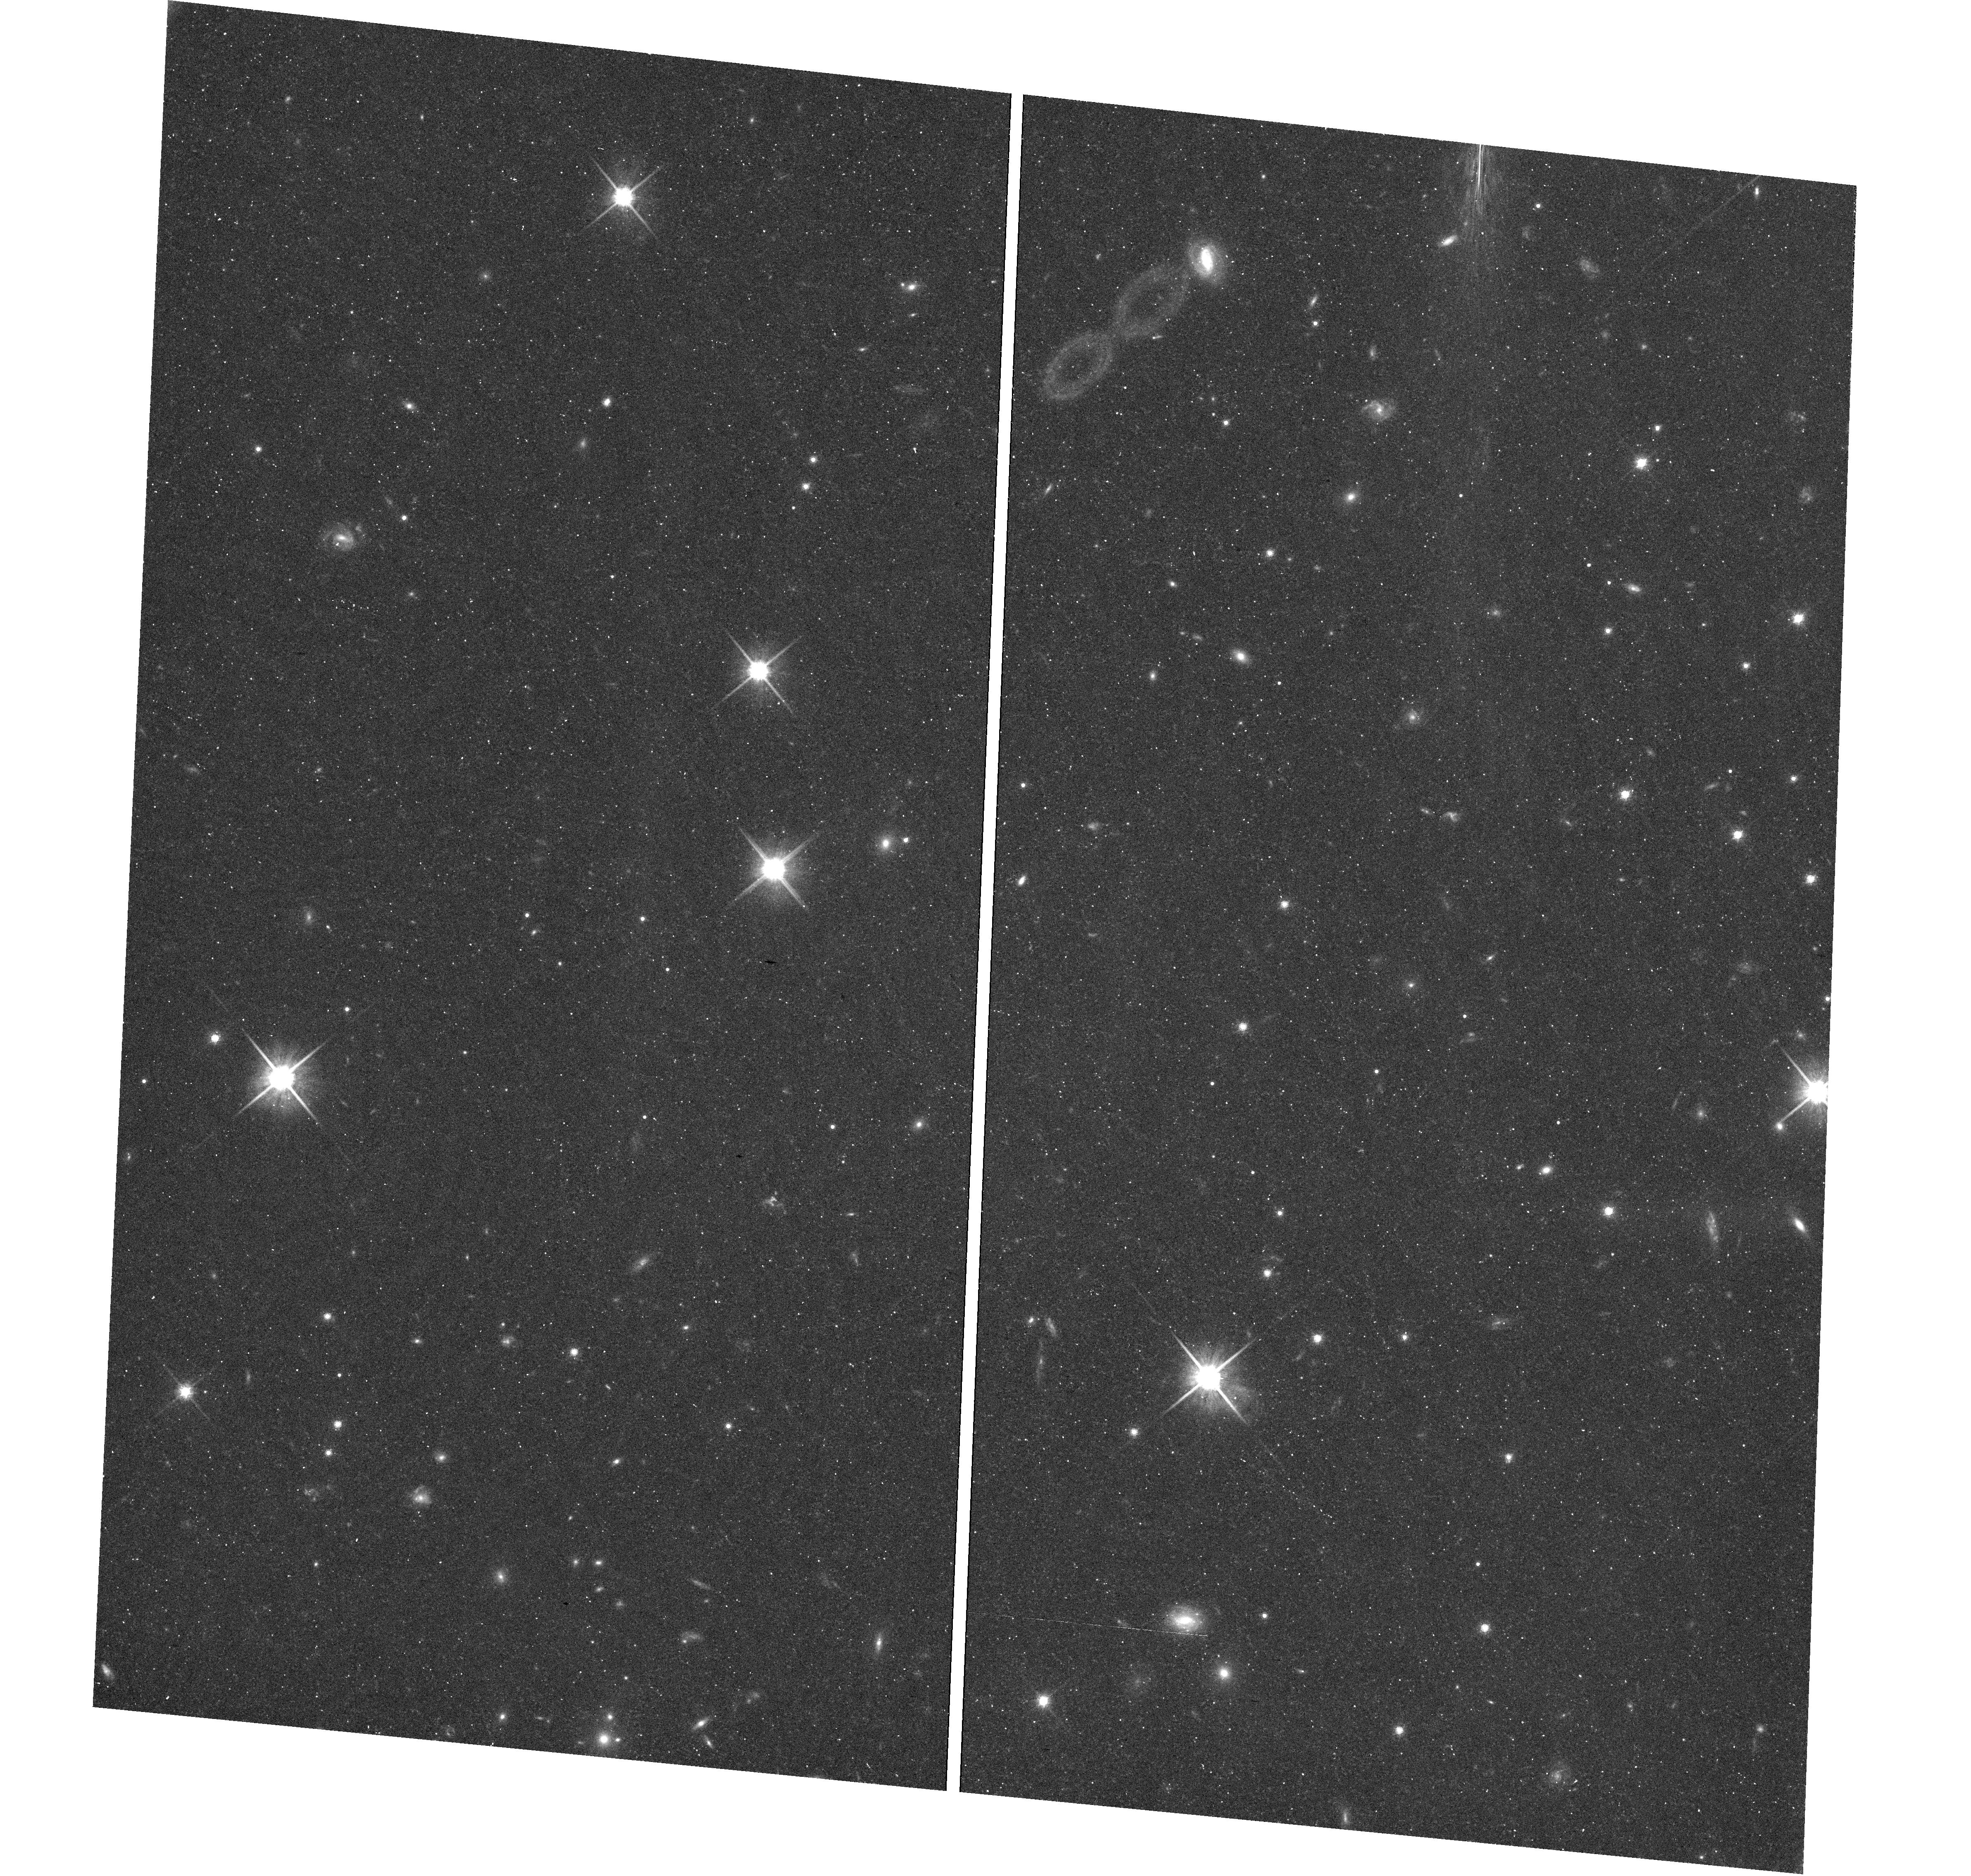
Target: field at RA 338.290°, Dec 31.225°
Instrument: WFC3/UVIS
Filter: F814W
Exposure: 36 min
Observation ID: hst_13739_35_wfc3_uvis_f814w_icnb35

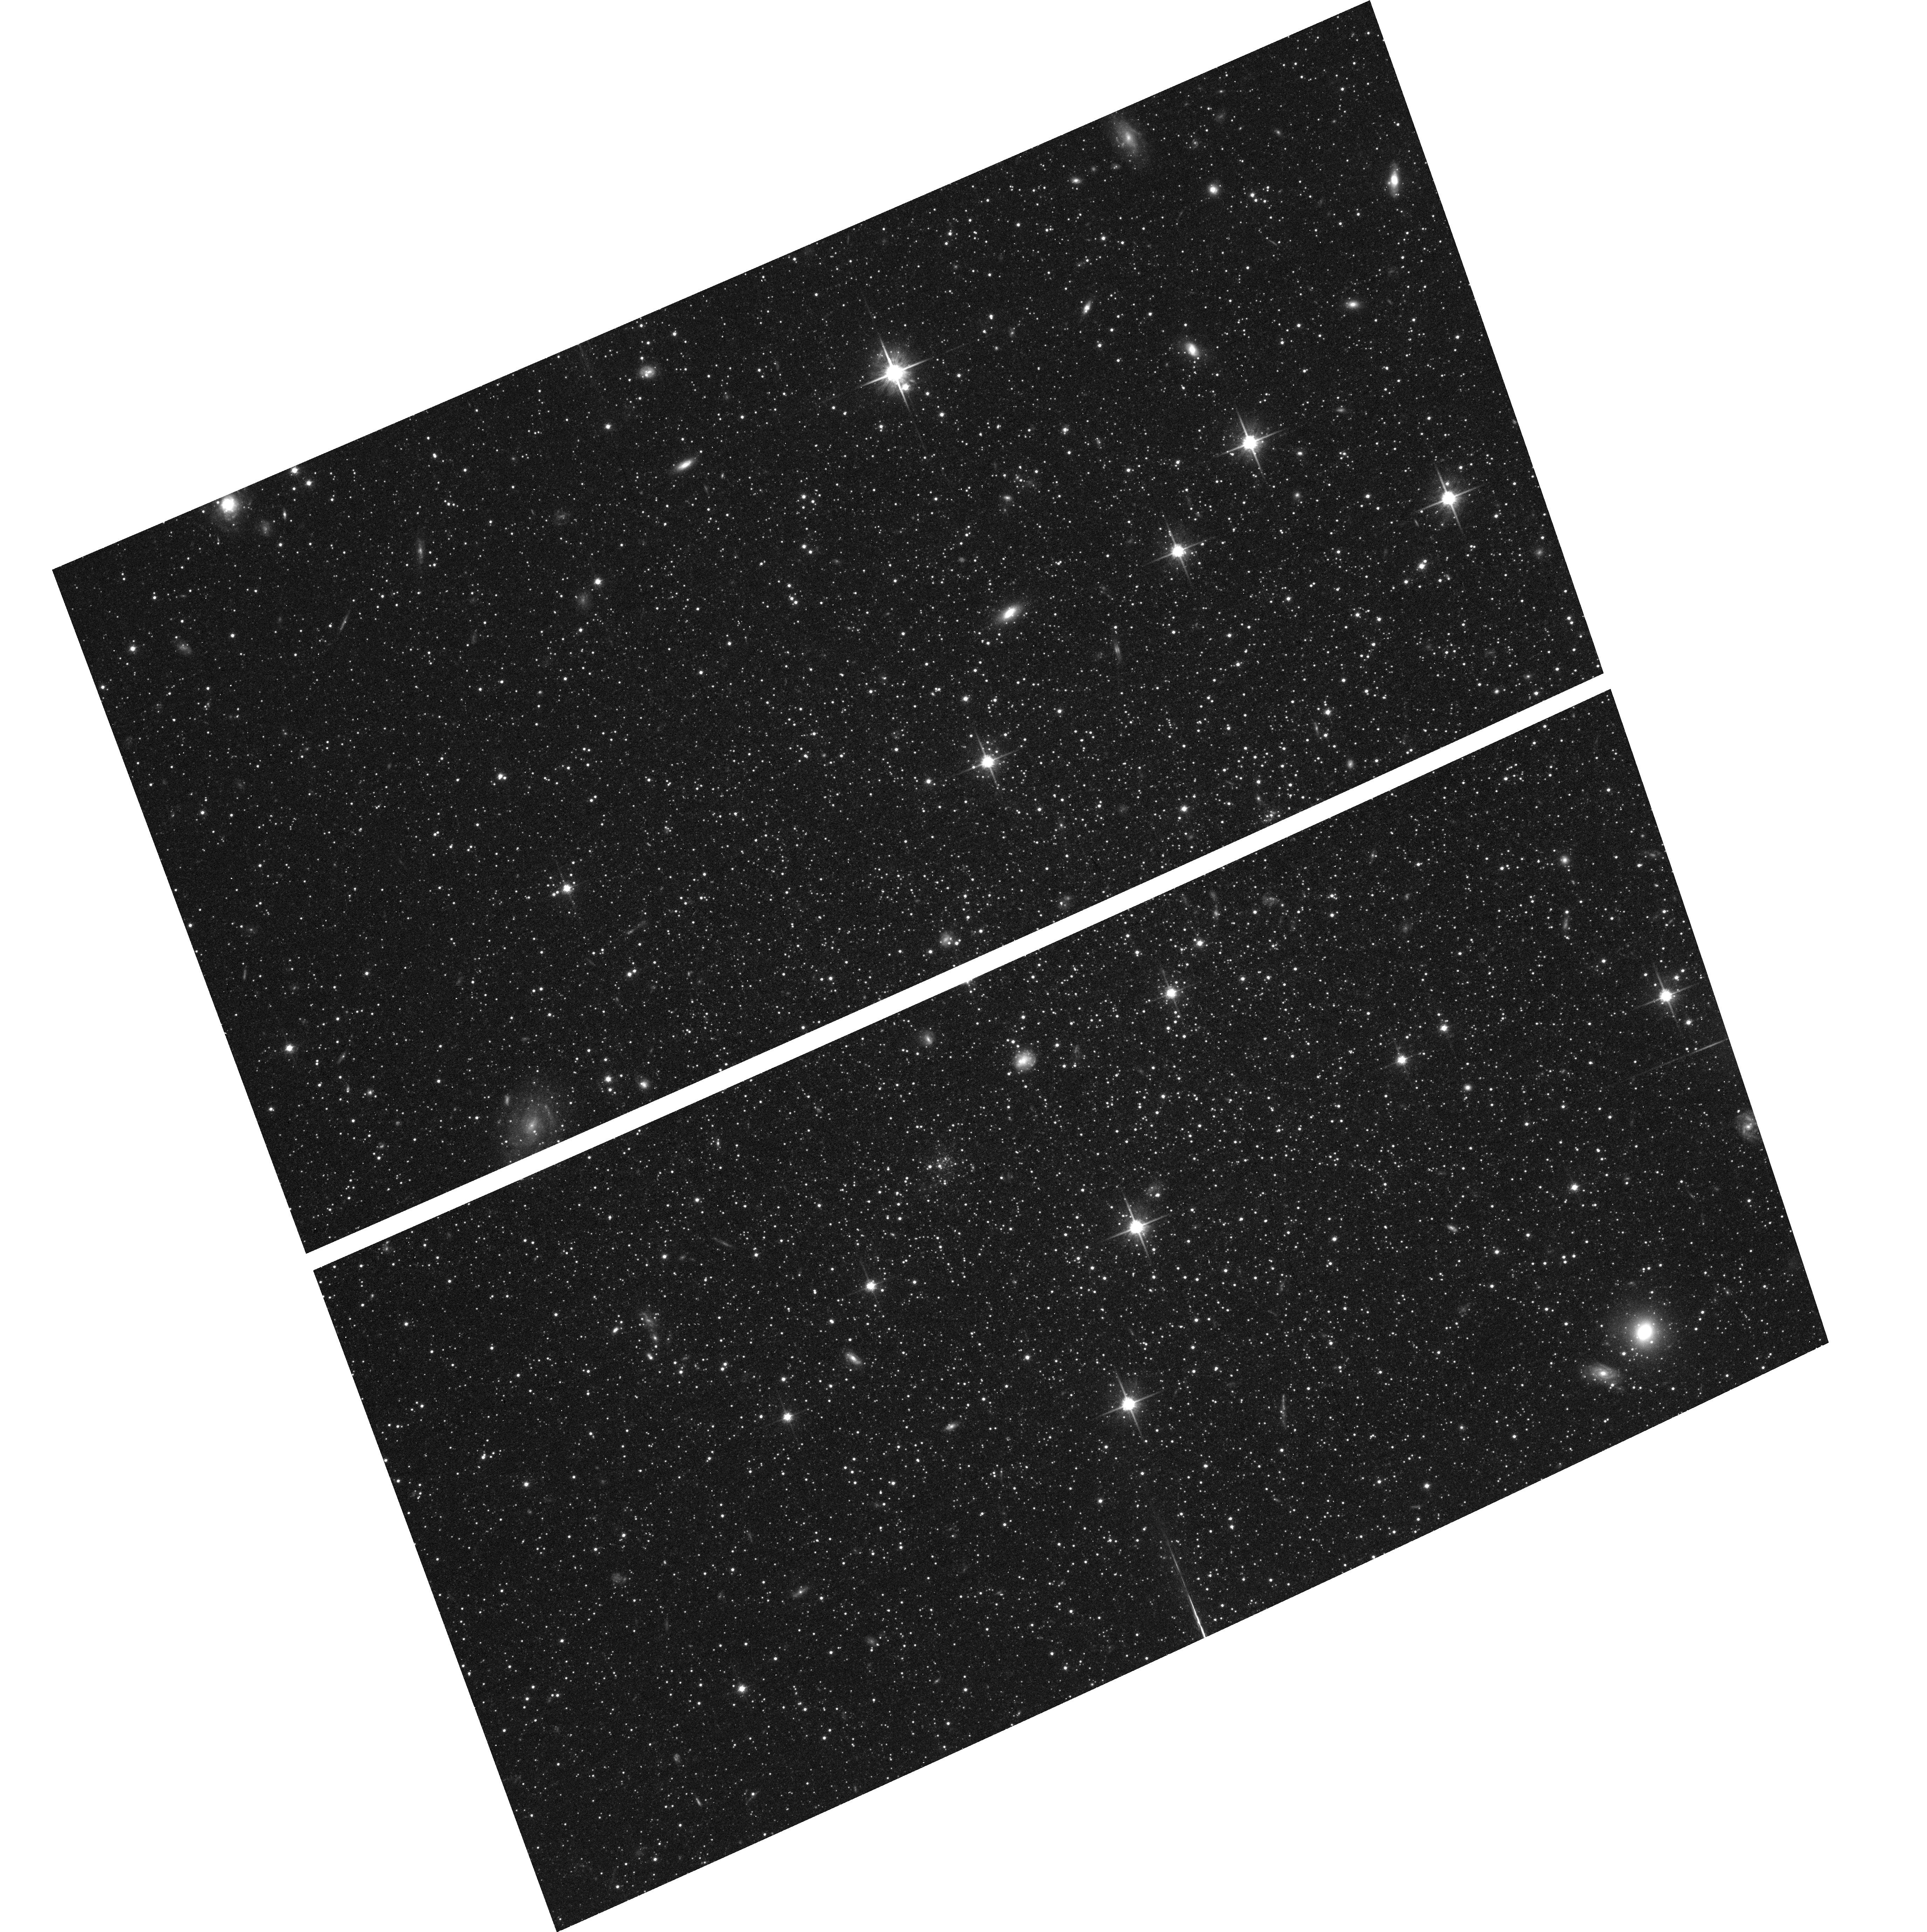
Target: ANDROMEDA-I
Instrument: ACS/WFC
Filter: F814W
Exposure: 35 min
Observation ID: hst_13739_11_acs_wfc_f814w_jcnb11

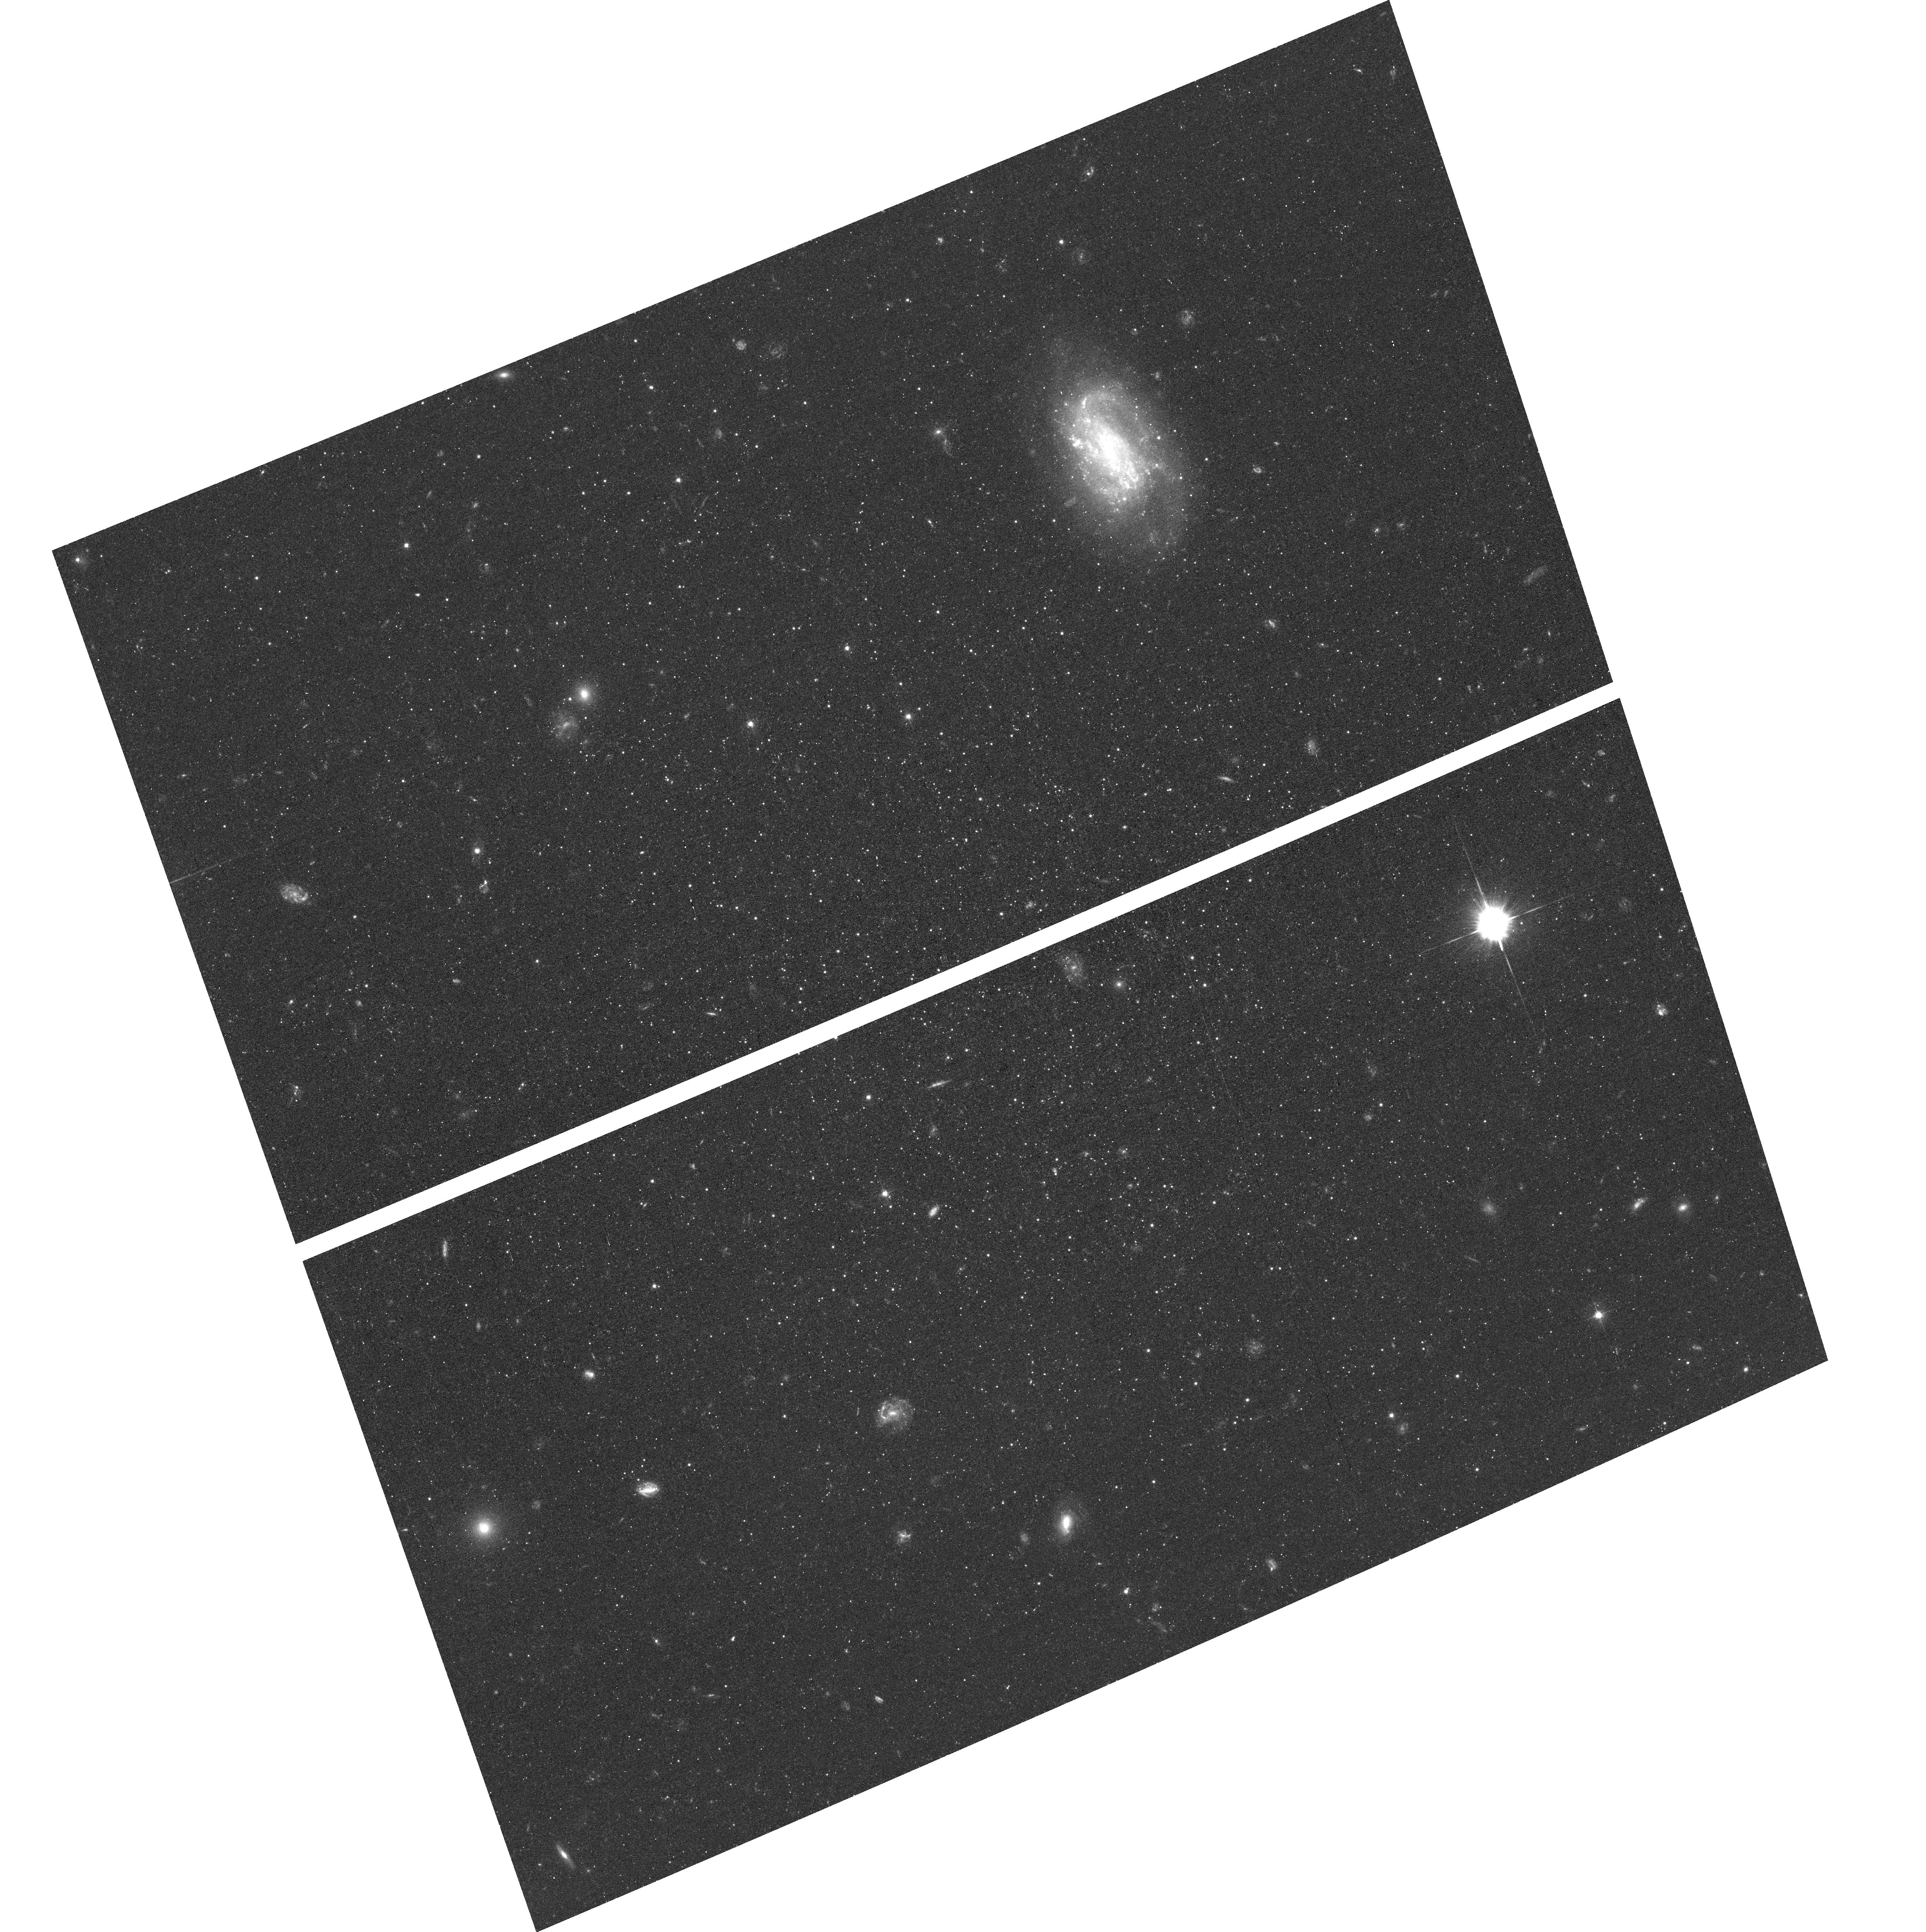
Target: ANDROMEDA-XV
Instrument: ACS/WFC
Filter: F475W
Exposure: 44 min
Observation ID: hst_13739_23_acs_wfc_f475w_jcnb23

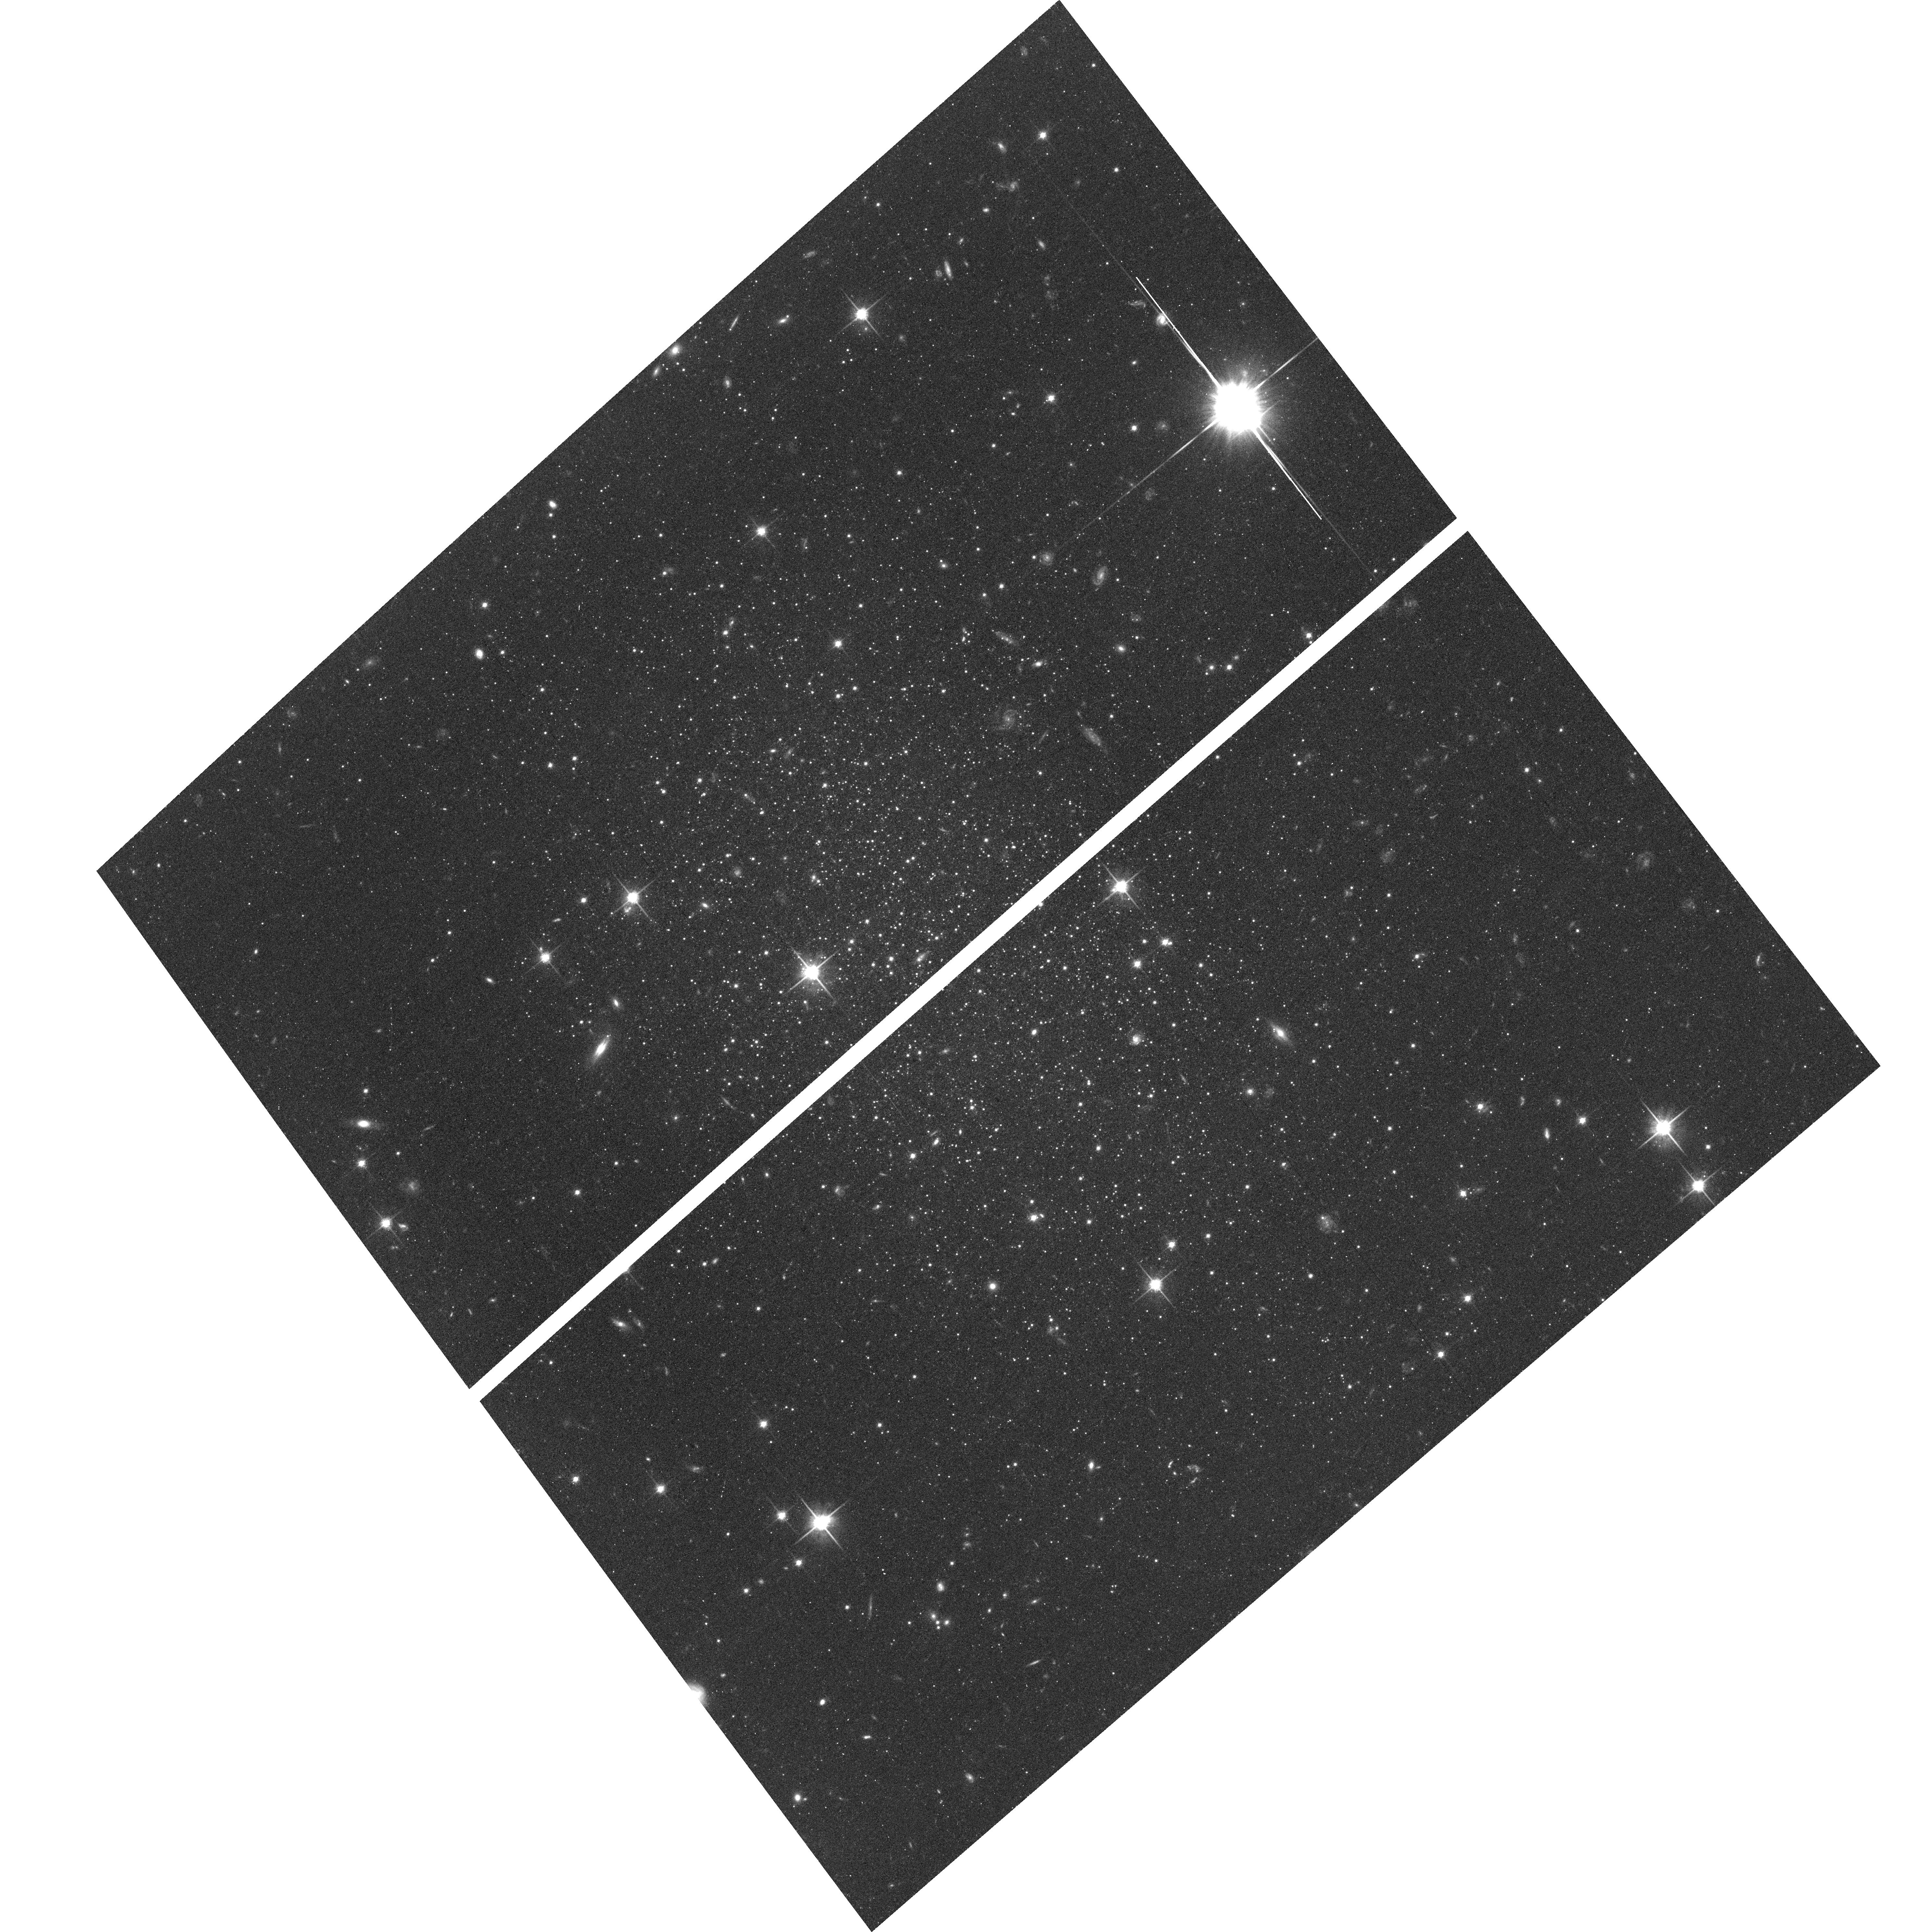
Target: ANDROMEDA-XXVIII
Instrument: ACS/WFC
Filter: F814W
Exposure: 35 min
Observation ID: hst_13739_39_acs_wfc_f814w_jcnb39

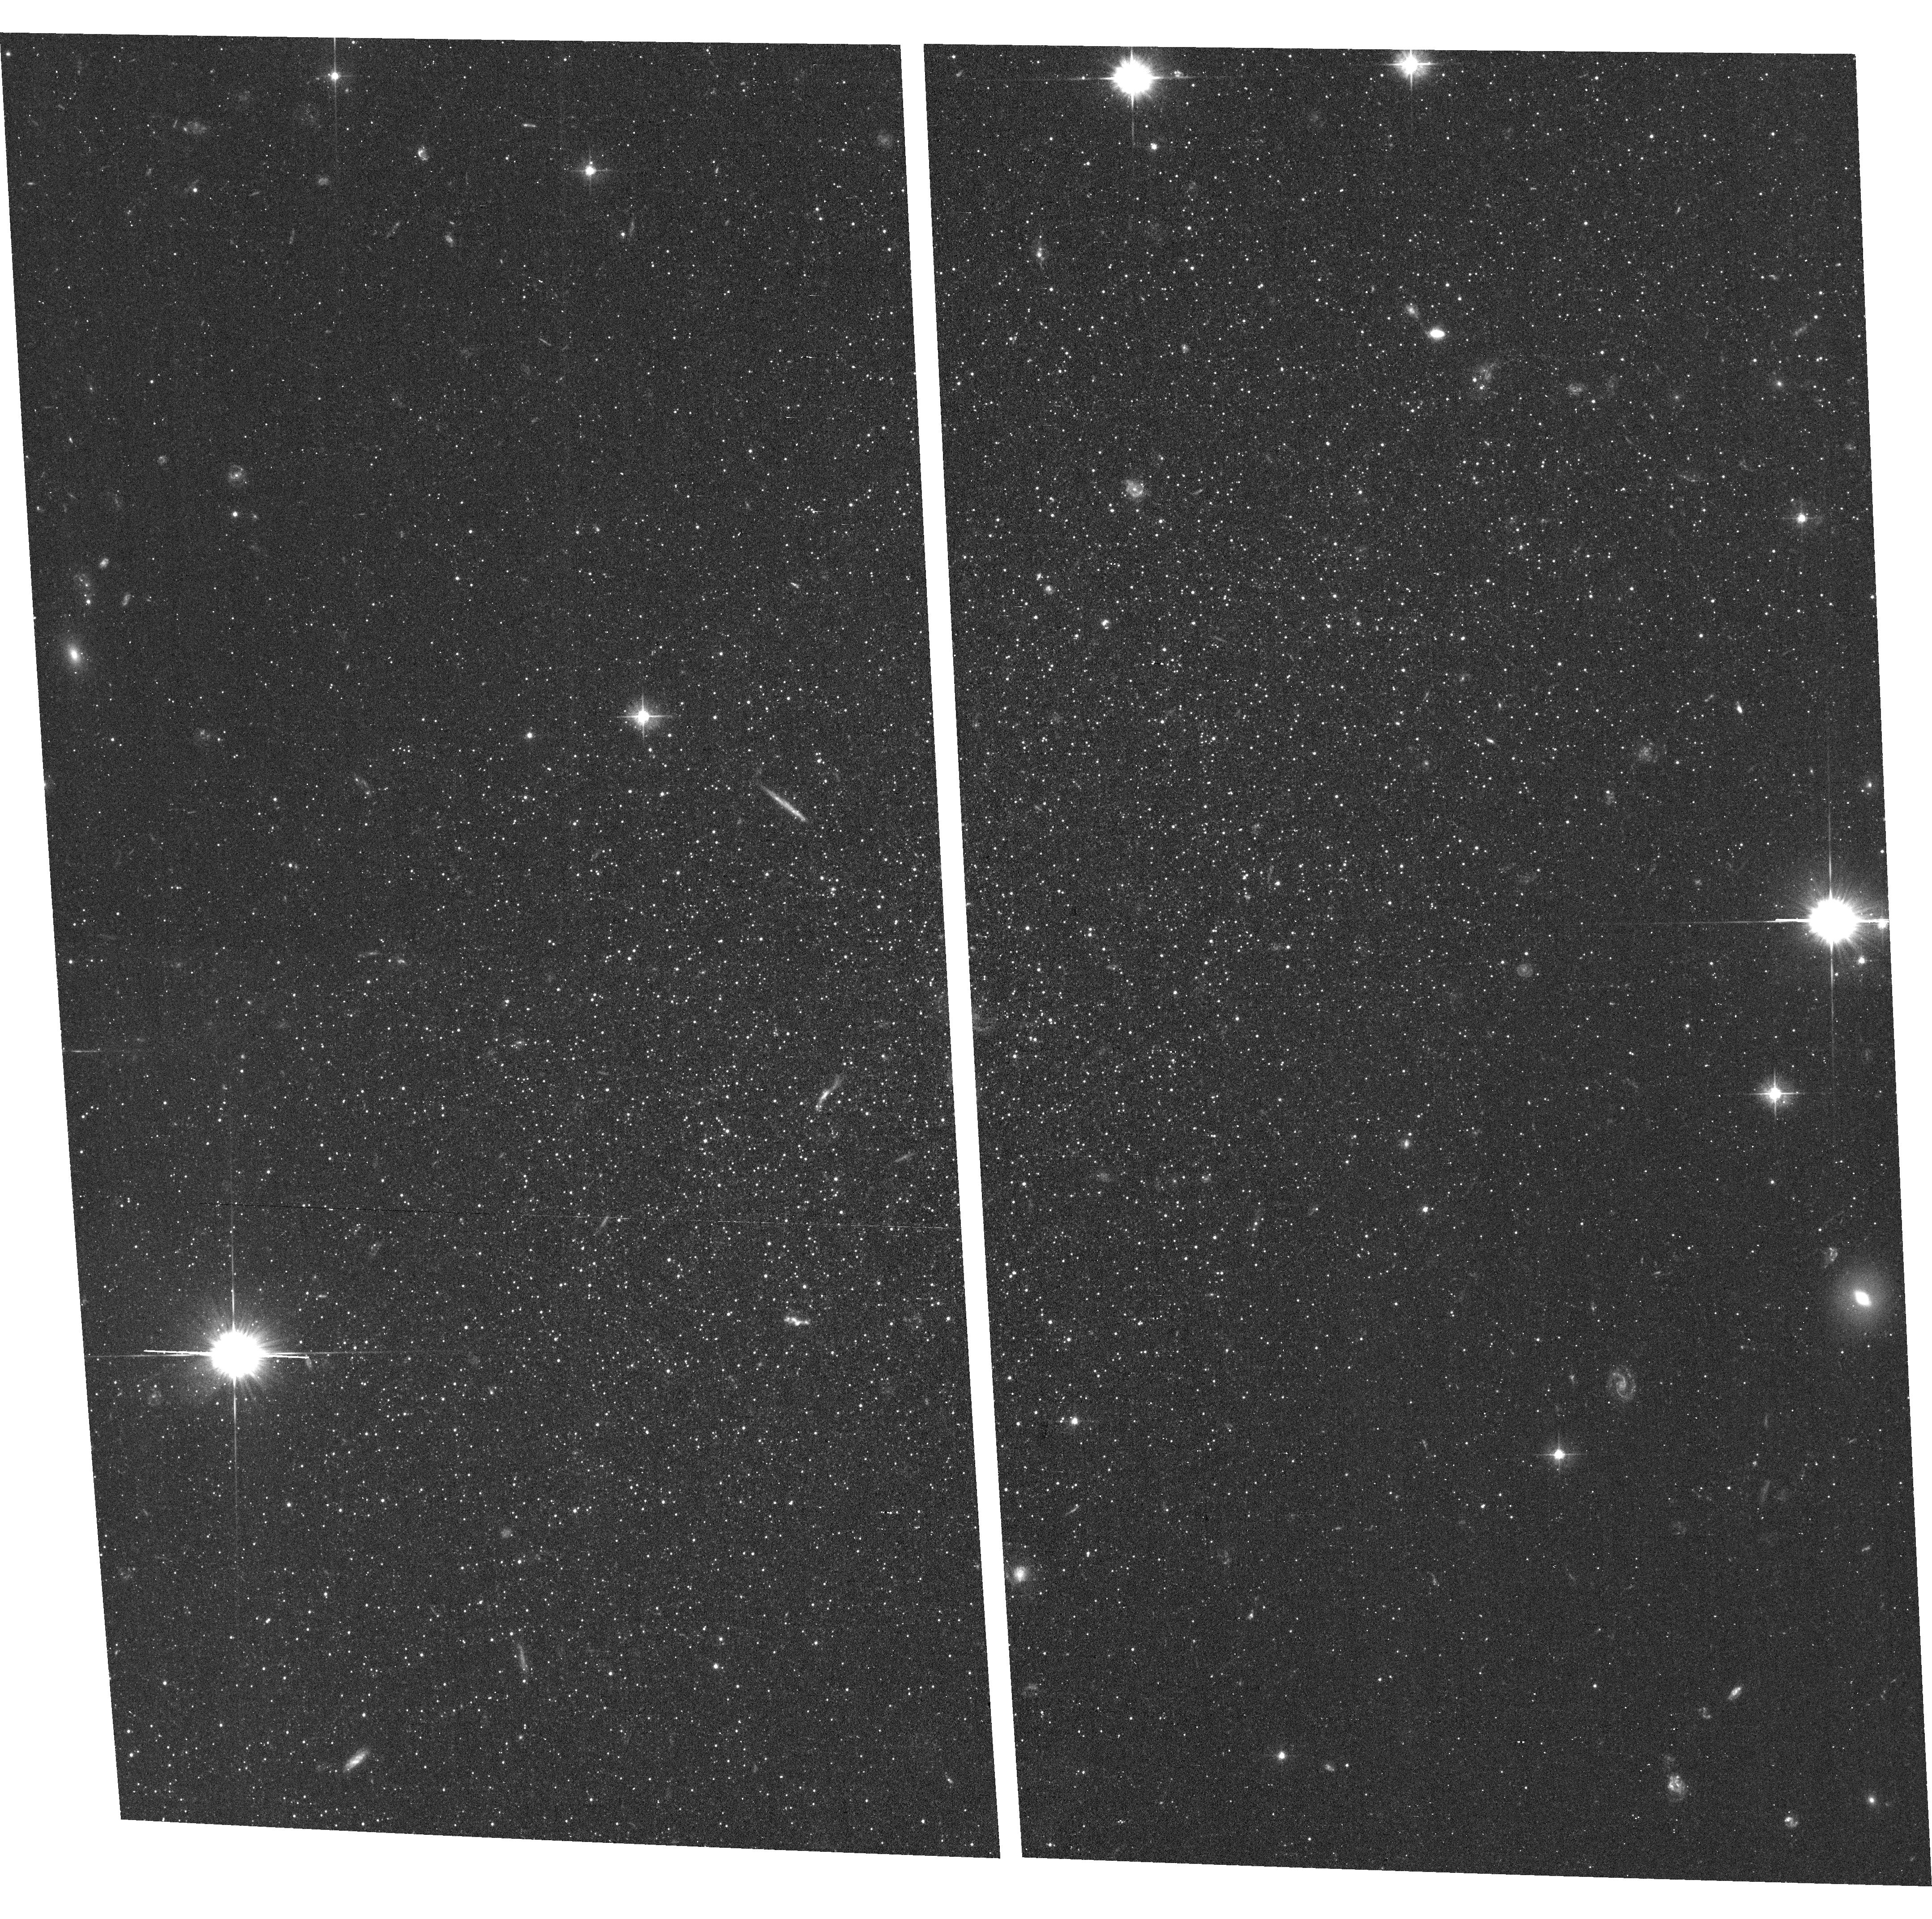
Target: ANDROMEDA-III
Instrument: ACS/WFC
Filter: F475W
Exposure: 44 min
Observation ID: hst_13739_22_acs_wfc_f475w_jcnb22

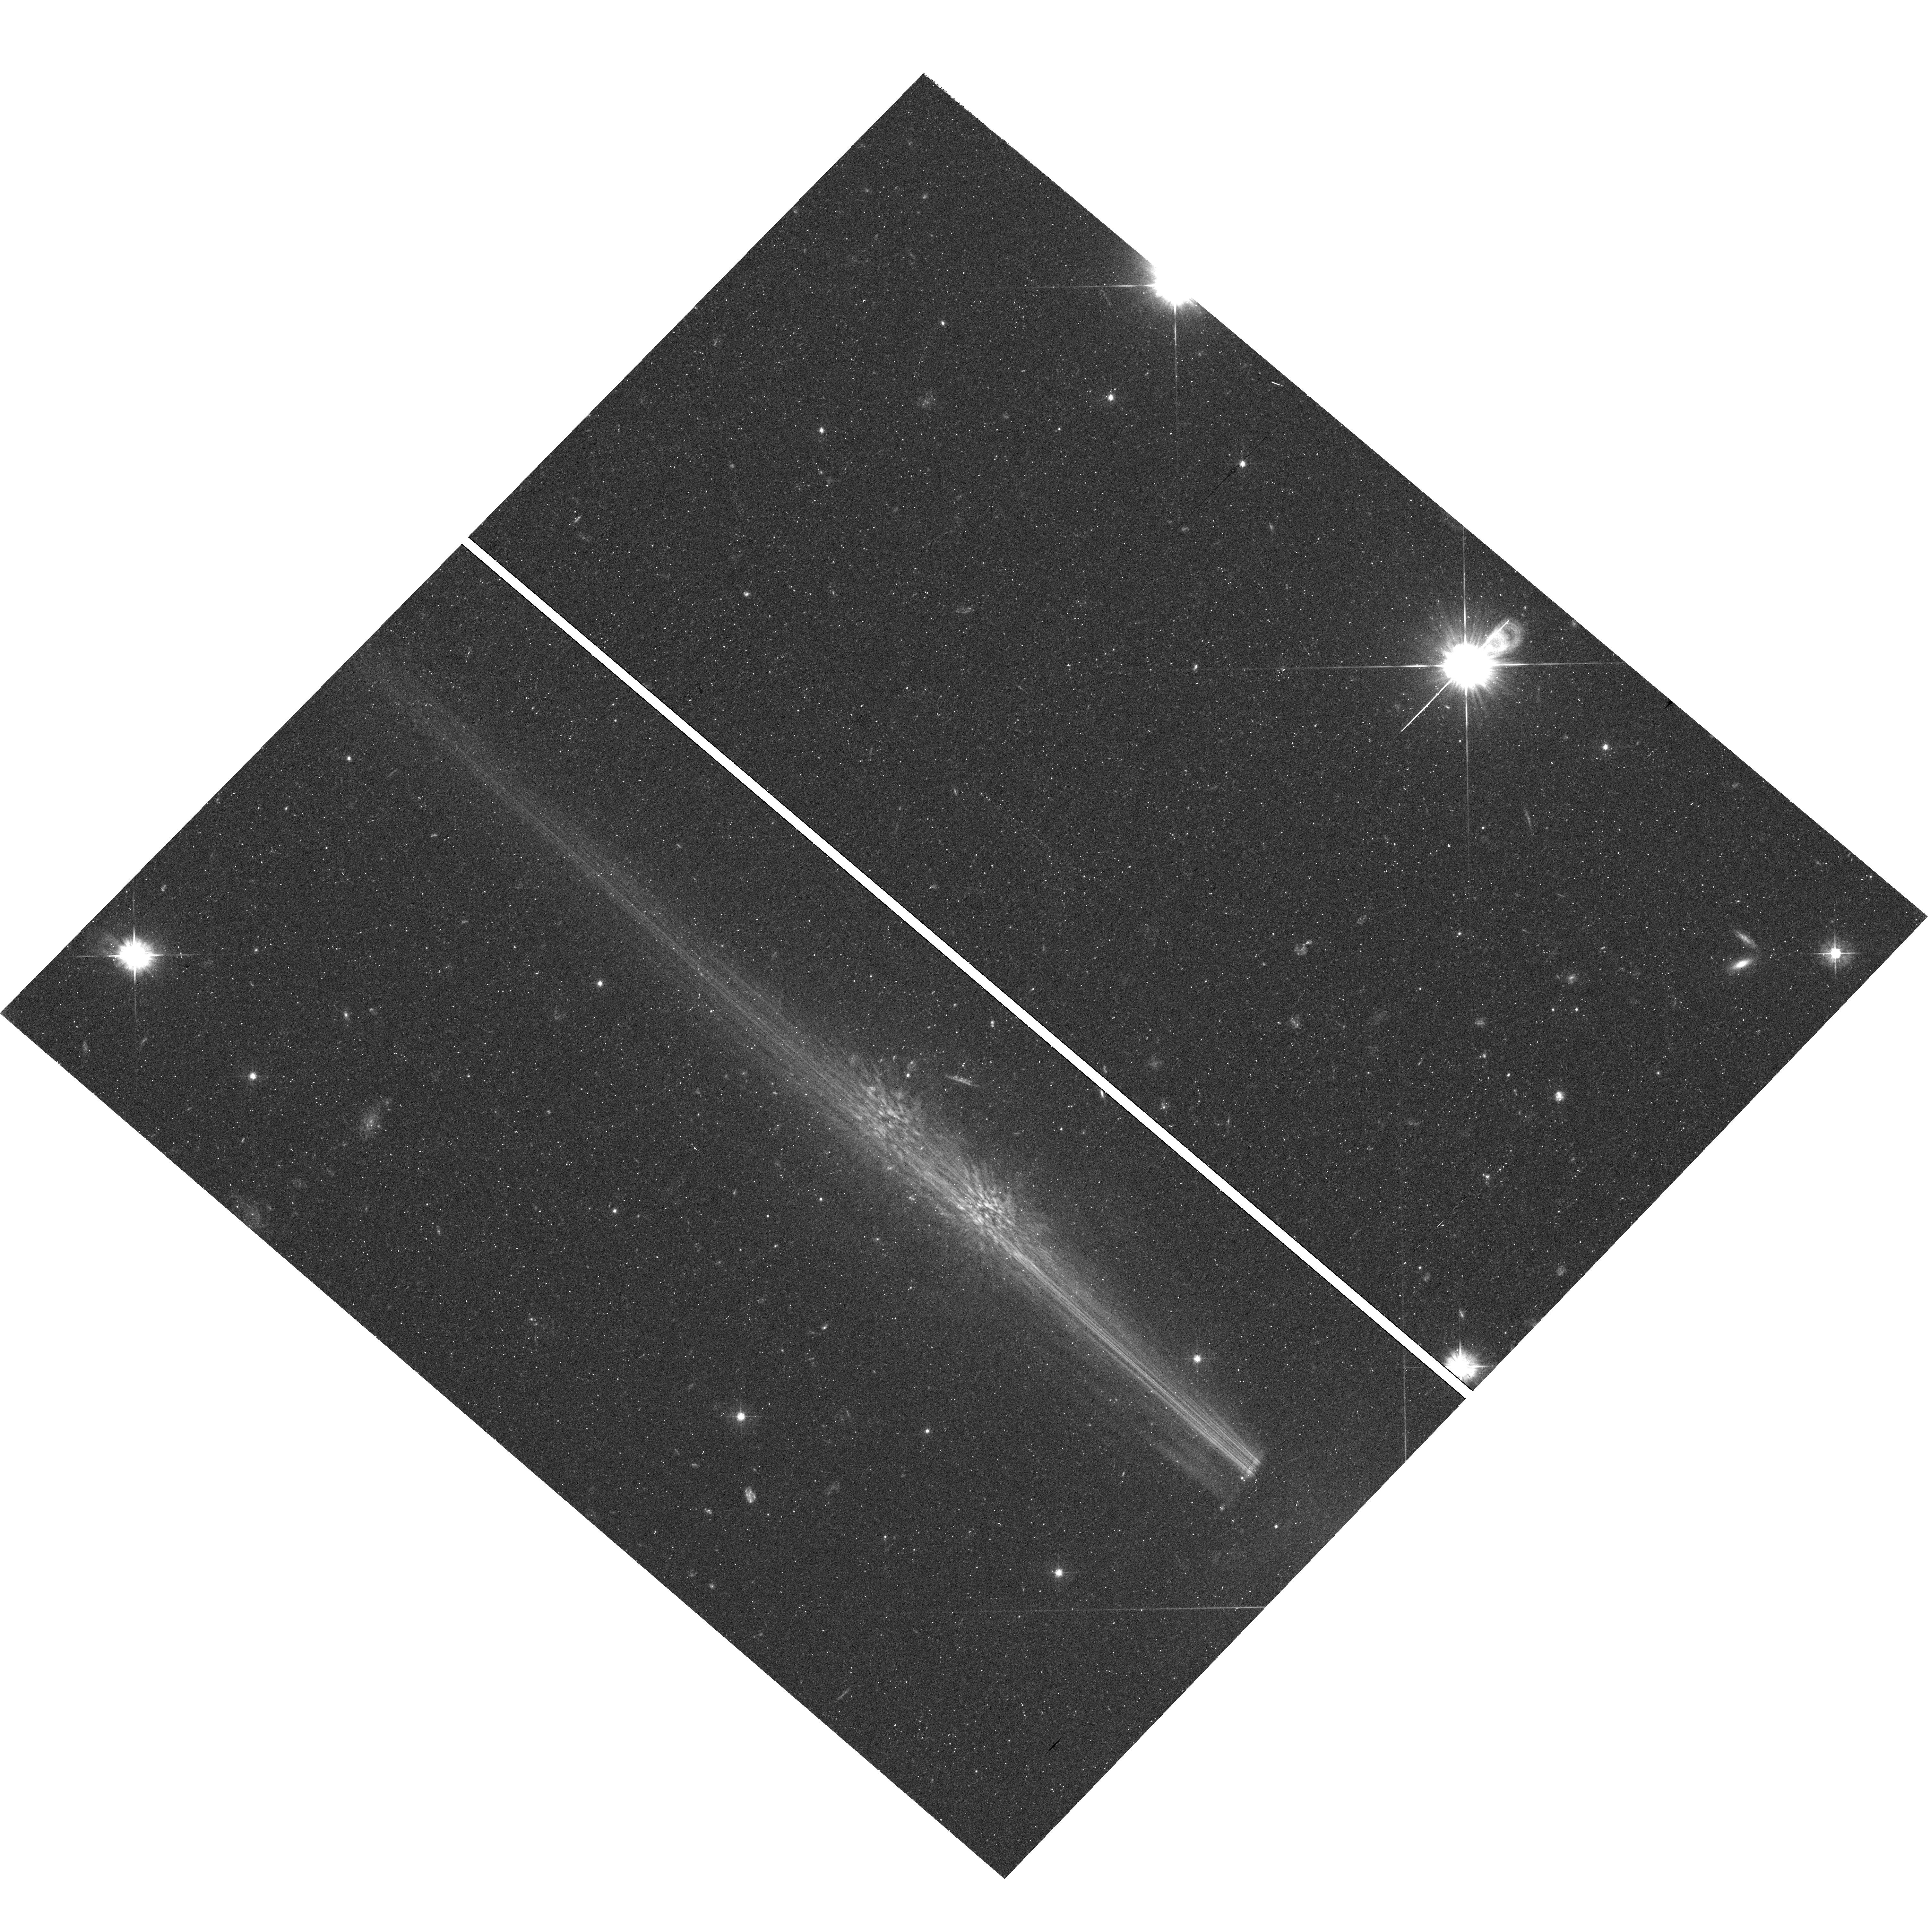
Target: field at RA 8.965°, Dec 36.430°
Instrument: WFC3/UVIS
Filter: F475W
Exposure: 45 min
Observation ID: hst_13739_16_wfc3_uvis_f475w_icnb16

Is the First Epoch of Star Formation in Satellite Galaxies Universal? - Part II (PI: Skillman, Evan D.)

We propose to derive detailed star formation and chemical enrichment histories of a representative sample of M31 dwarf spheroidal (dSph) companions in order to compare directly the timing, duration, and strength of their first episodes of star formation to those of the Milky Way (MW) satellites. Compared to the MW companion dSphs, the M31 companion dSphs have significantly different horizontal branch morphologies and a different range in structural parameters. We hypothesize that these differences are connected to the evolutionary histories of their host galaxies. The proposed deep HST imaging is the only means to accurately measure the early star formation histories of the Andromeda companions and thus to test our hypothesis. Fundamentally, we will be testing the assumption that the early evolution of the Milky Way satellites was typical and therefore representative of dSphs in general. The M31 dSphs are our only option. We have designed a representative sample of six galaxies which optimizes coverage in galaxy properties and observing efficiency. From cycle 20 observations of two of these galaxies (And II & XVI) we have discovered that - despite a factor of ~100 difference in mass - both galaxies show similar SFHs with star formation extending until intermediate ages and a synchronous termination in star formation ~5 Gyr ago. There are no MW satellite analogs to the lower luminosity M31 dSph And XVI. Here we propose observations of the rest of the sample, allowing direct inner/outer comparisons, comparison of SFHs as a function of luminosity and membership in substructures, and determination whether the synchronous truncation is observed in more of the M31 dSphs.